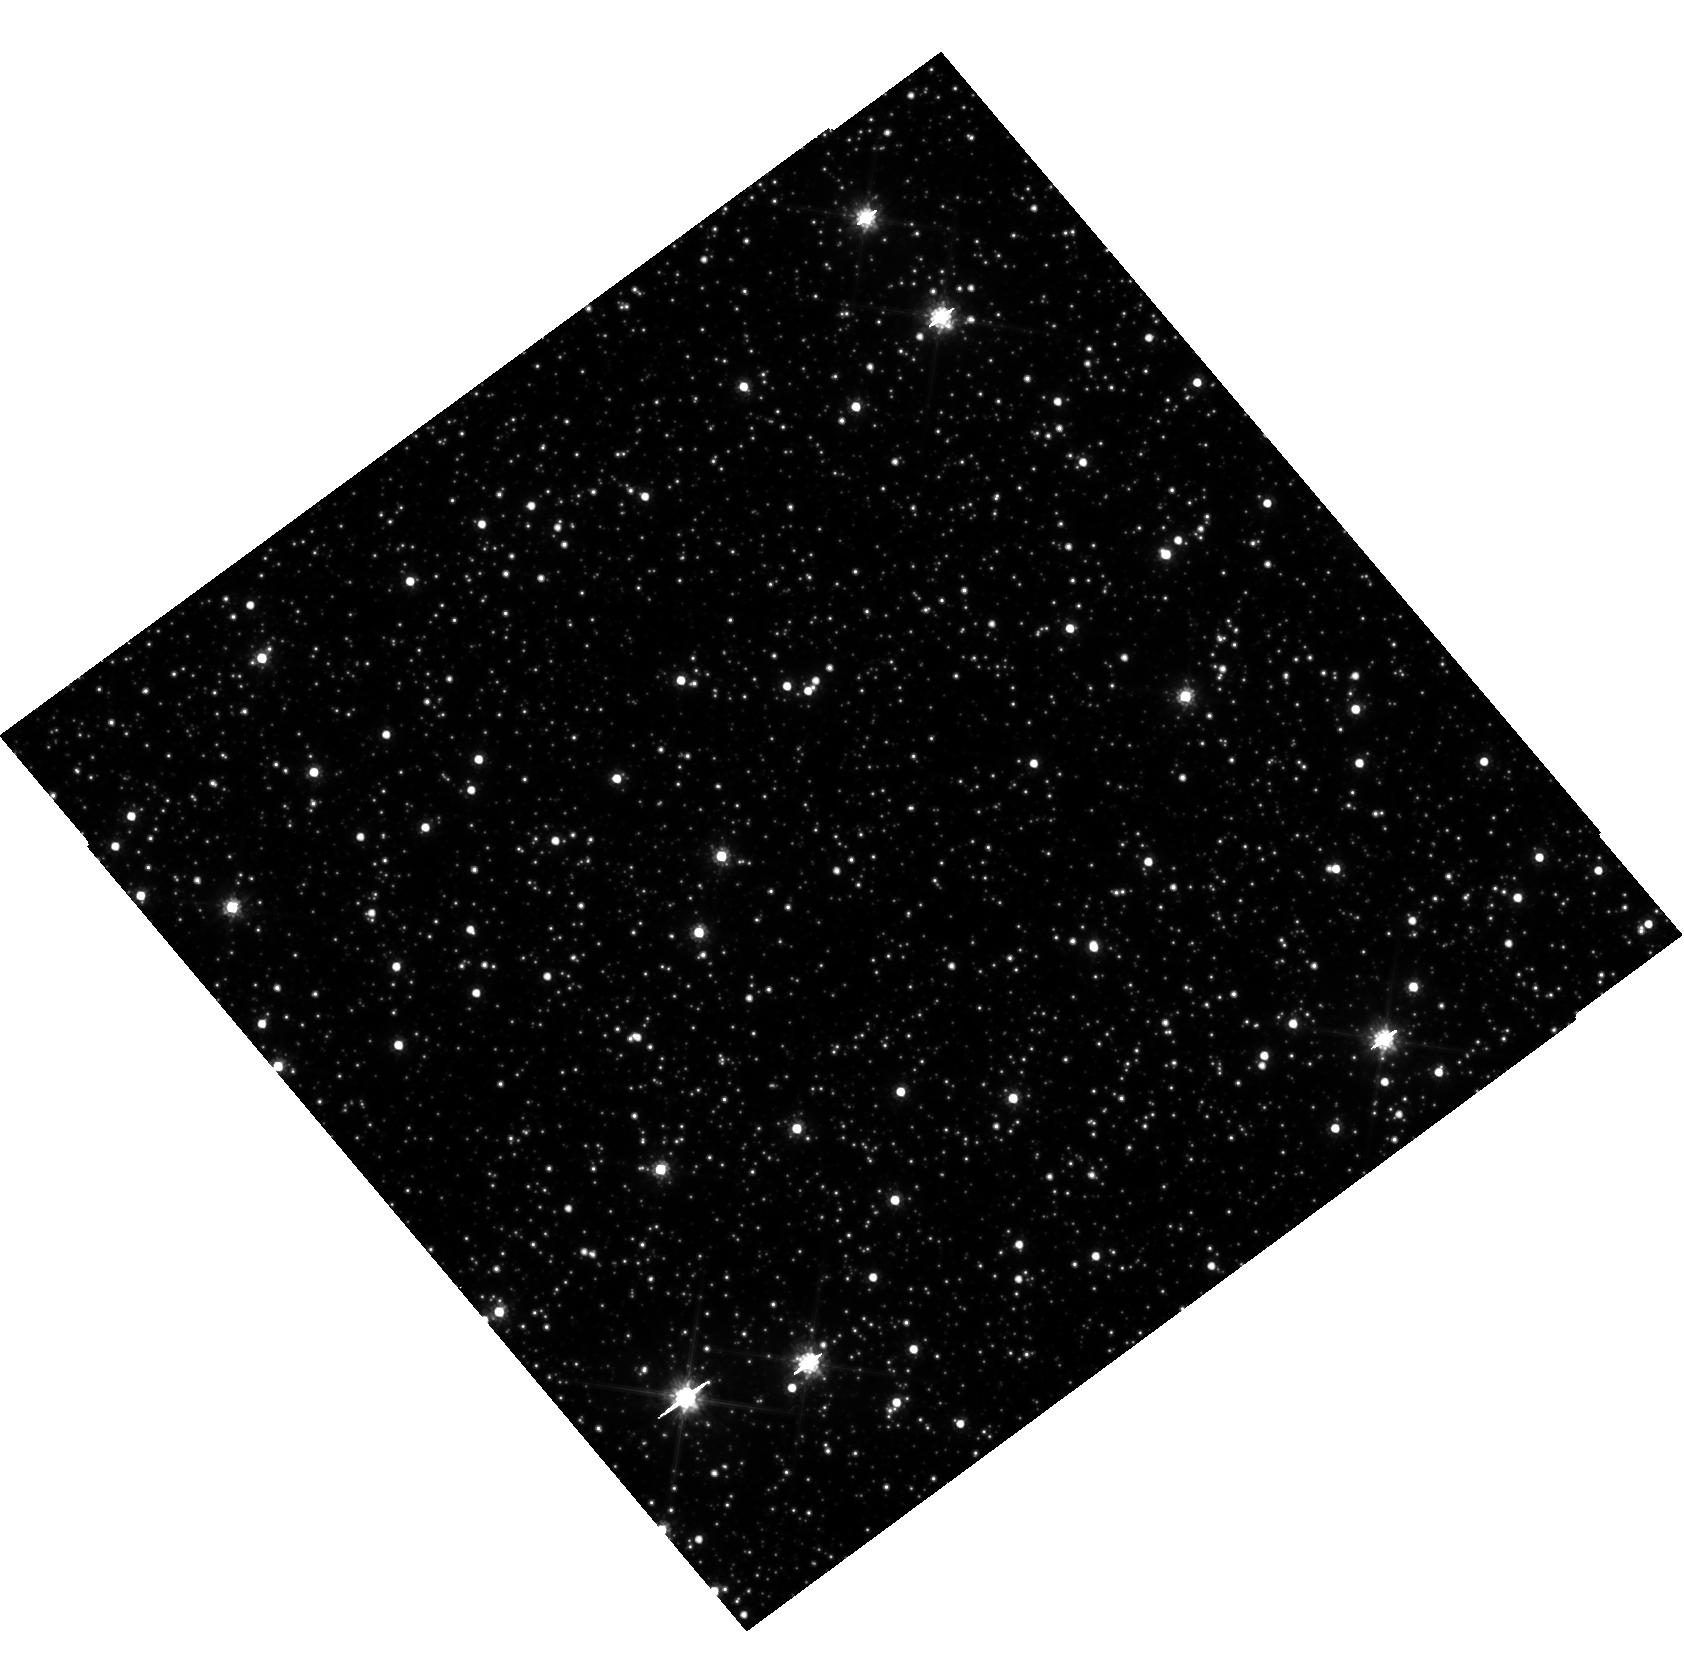
Target: OB241
Instrument: WFC3/UVIS
Filter: F814W
Exposure: 25 min
Observation ID: hst_15513_05_wfc3_uvis_f814w_idzi05

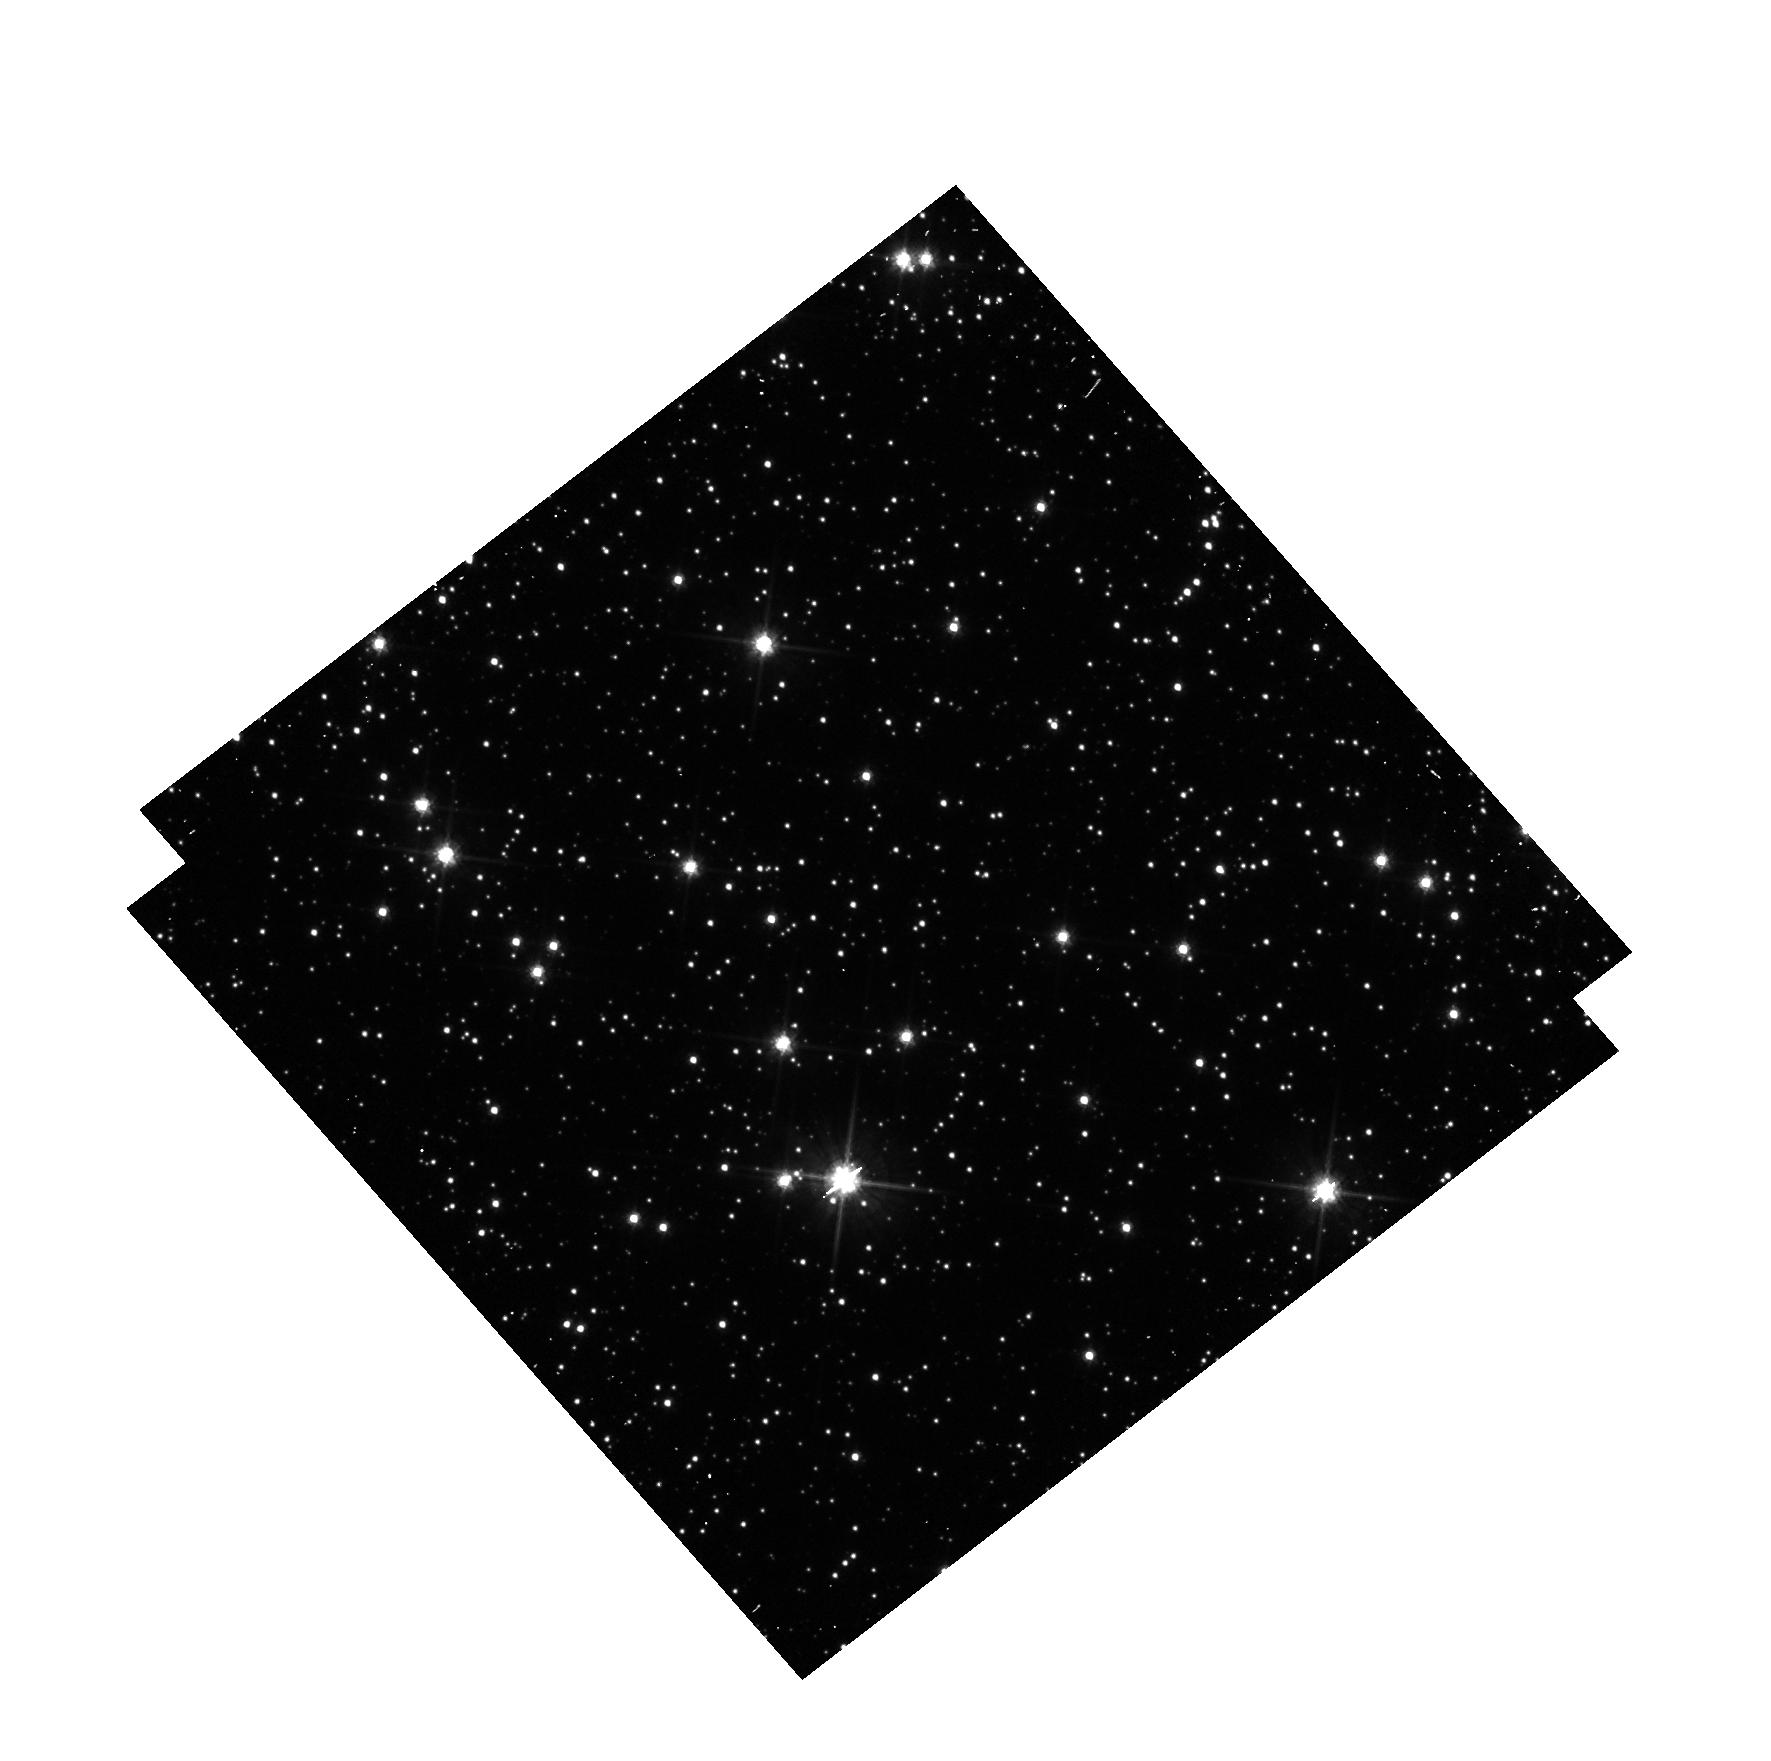
Target: OGLE-2019-BLG-1080
Instrument: WFC3/UVIS
Filter: F606W
Exposure: 3 min
Observation ID: hst_15513_07_wfc3_uvis_f606w_idzi07

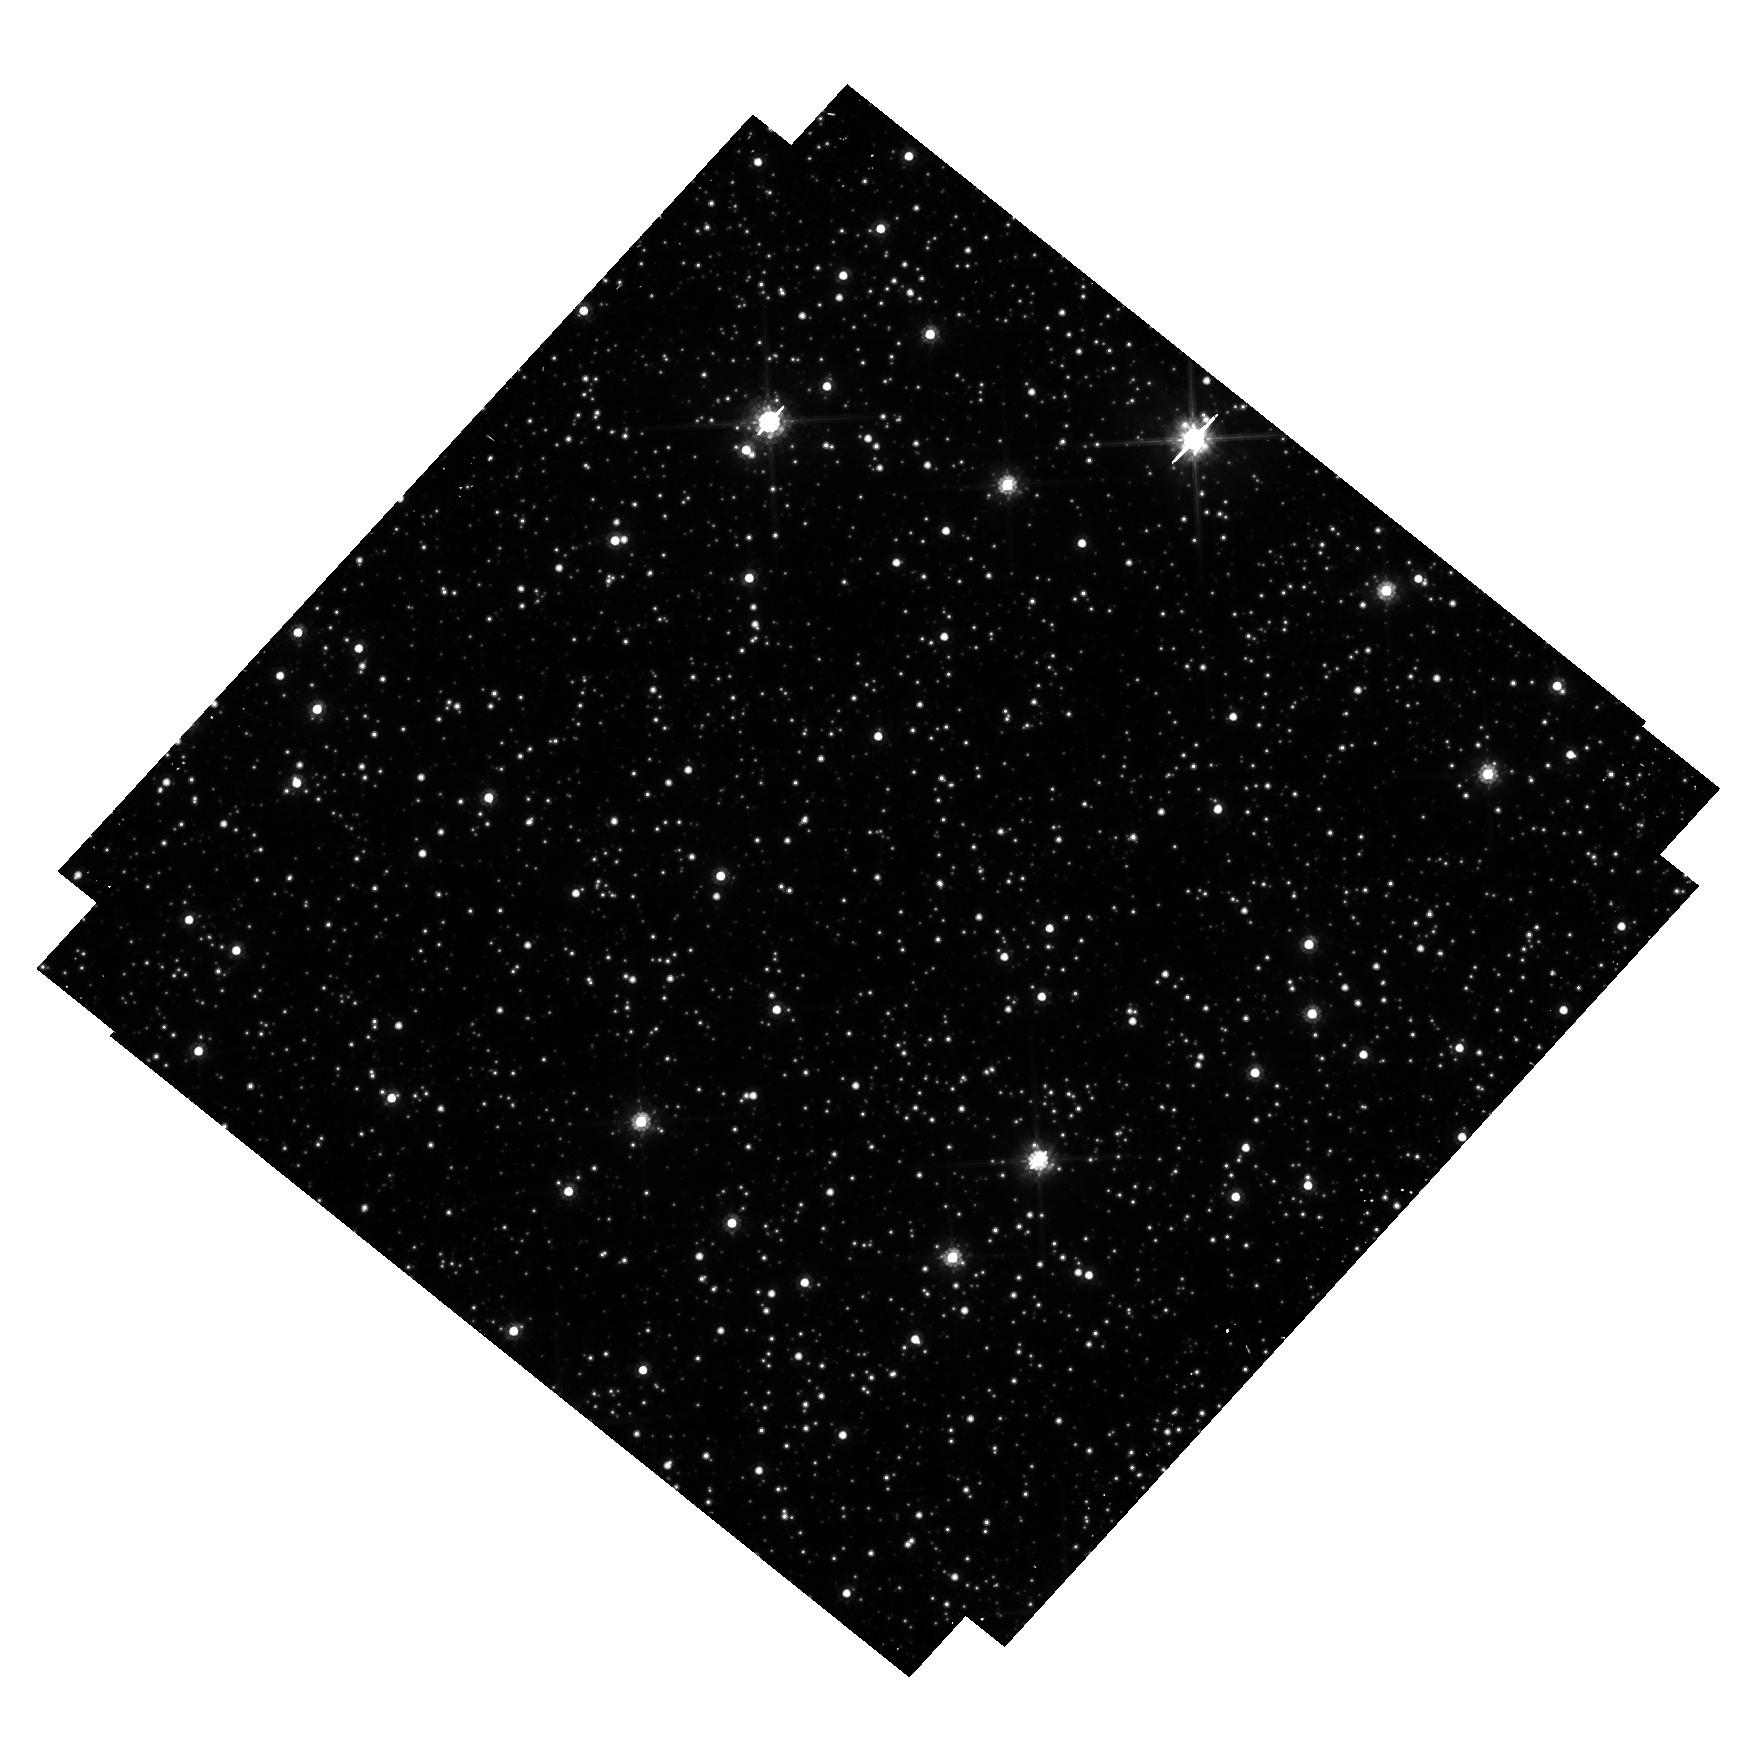
Target: OGLE-2017-BLG-0302
Instrument: WFC3/UVIS
Filter: F814W
Exposure: 38 min
Observation ID: hst_15513_03_wfc3_uvis_f814w_idzi03

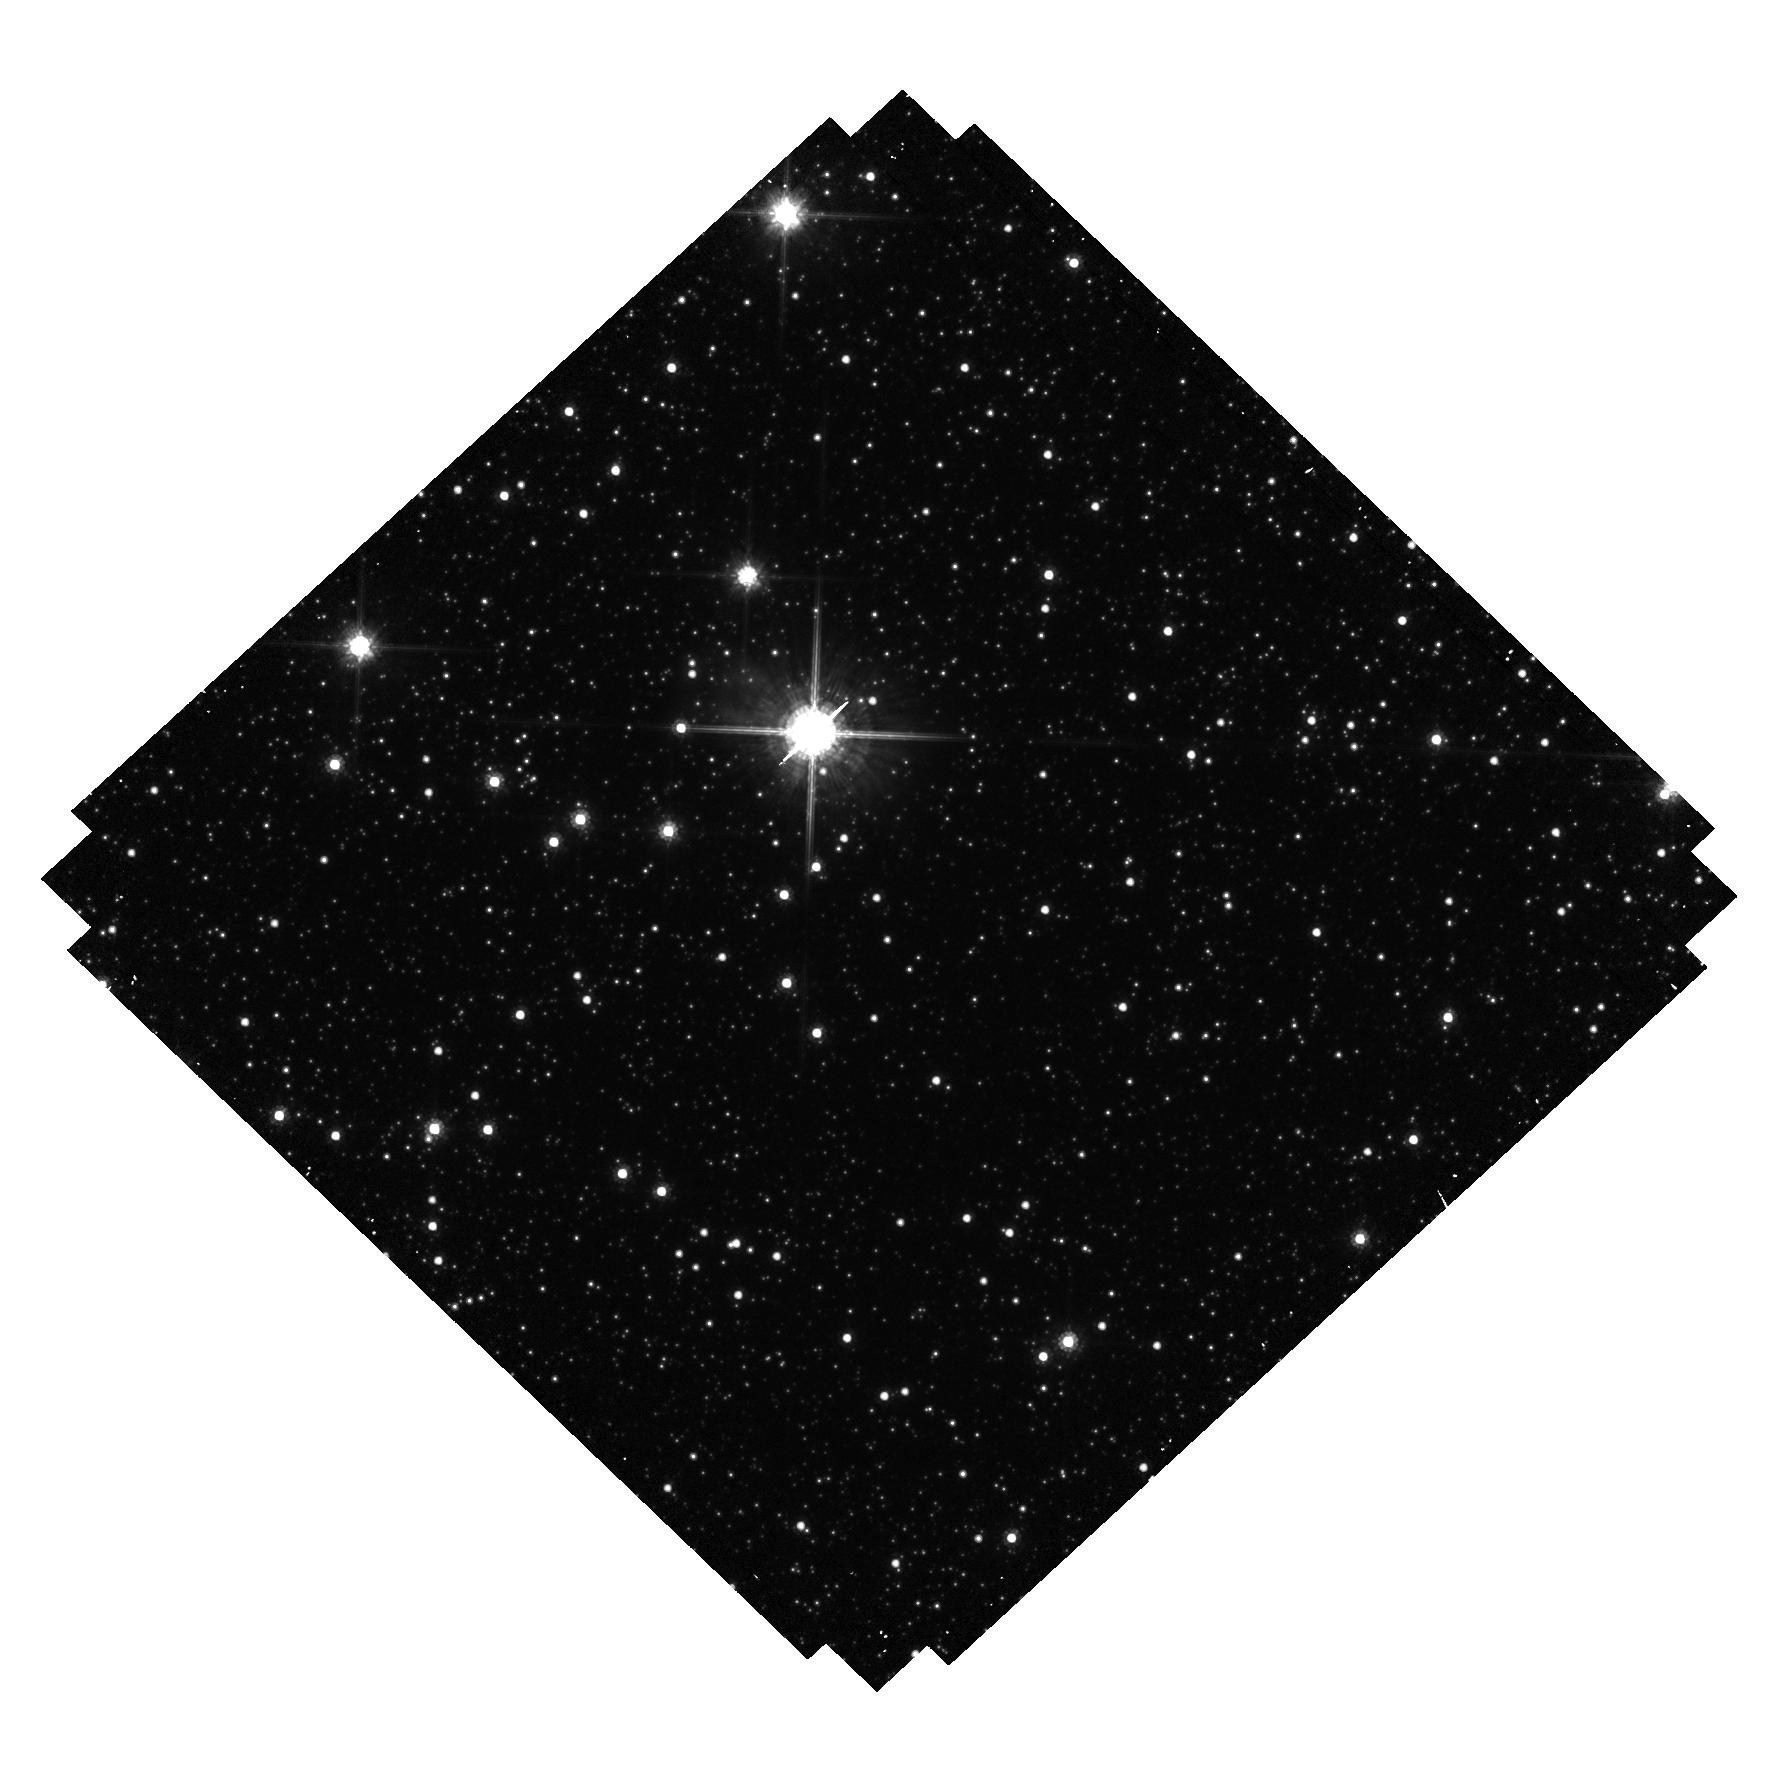
Target: OGLE-2019-BLG-1000
Instrument: WFC3/UVIS
Filter: F814W
Exposure: 26 min
Observation ID: hst_15513_61_wfc3_uvis_f814w_idzi61

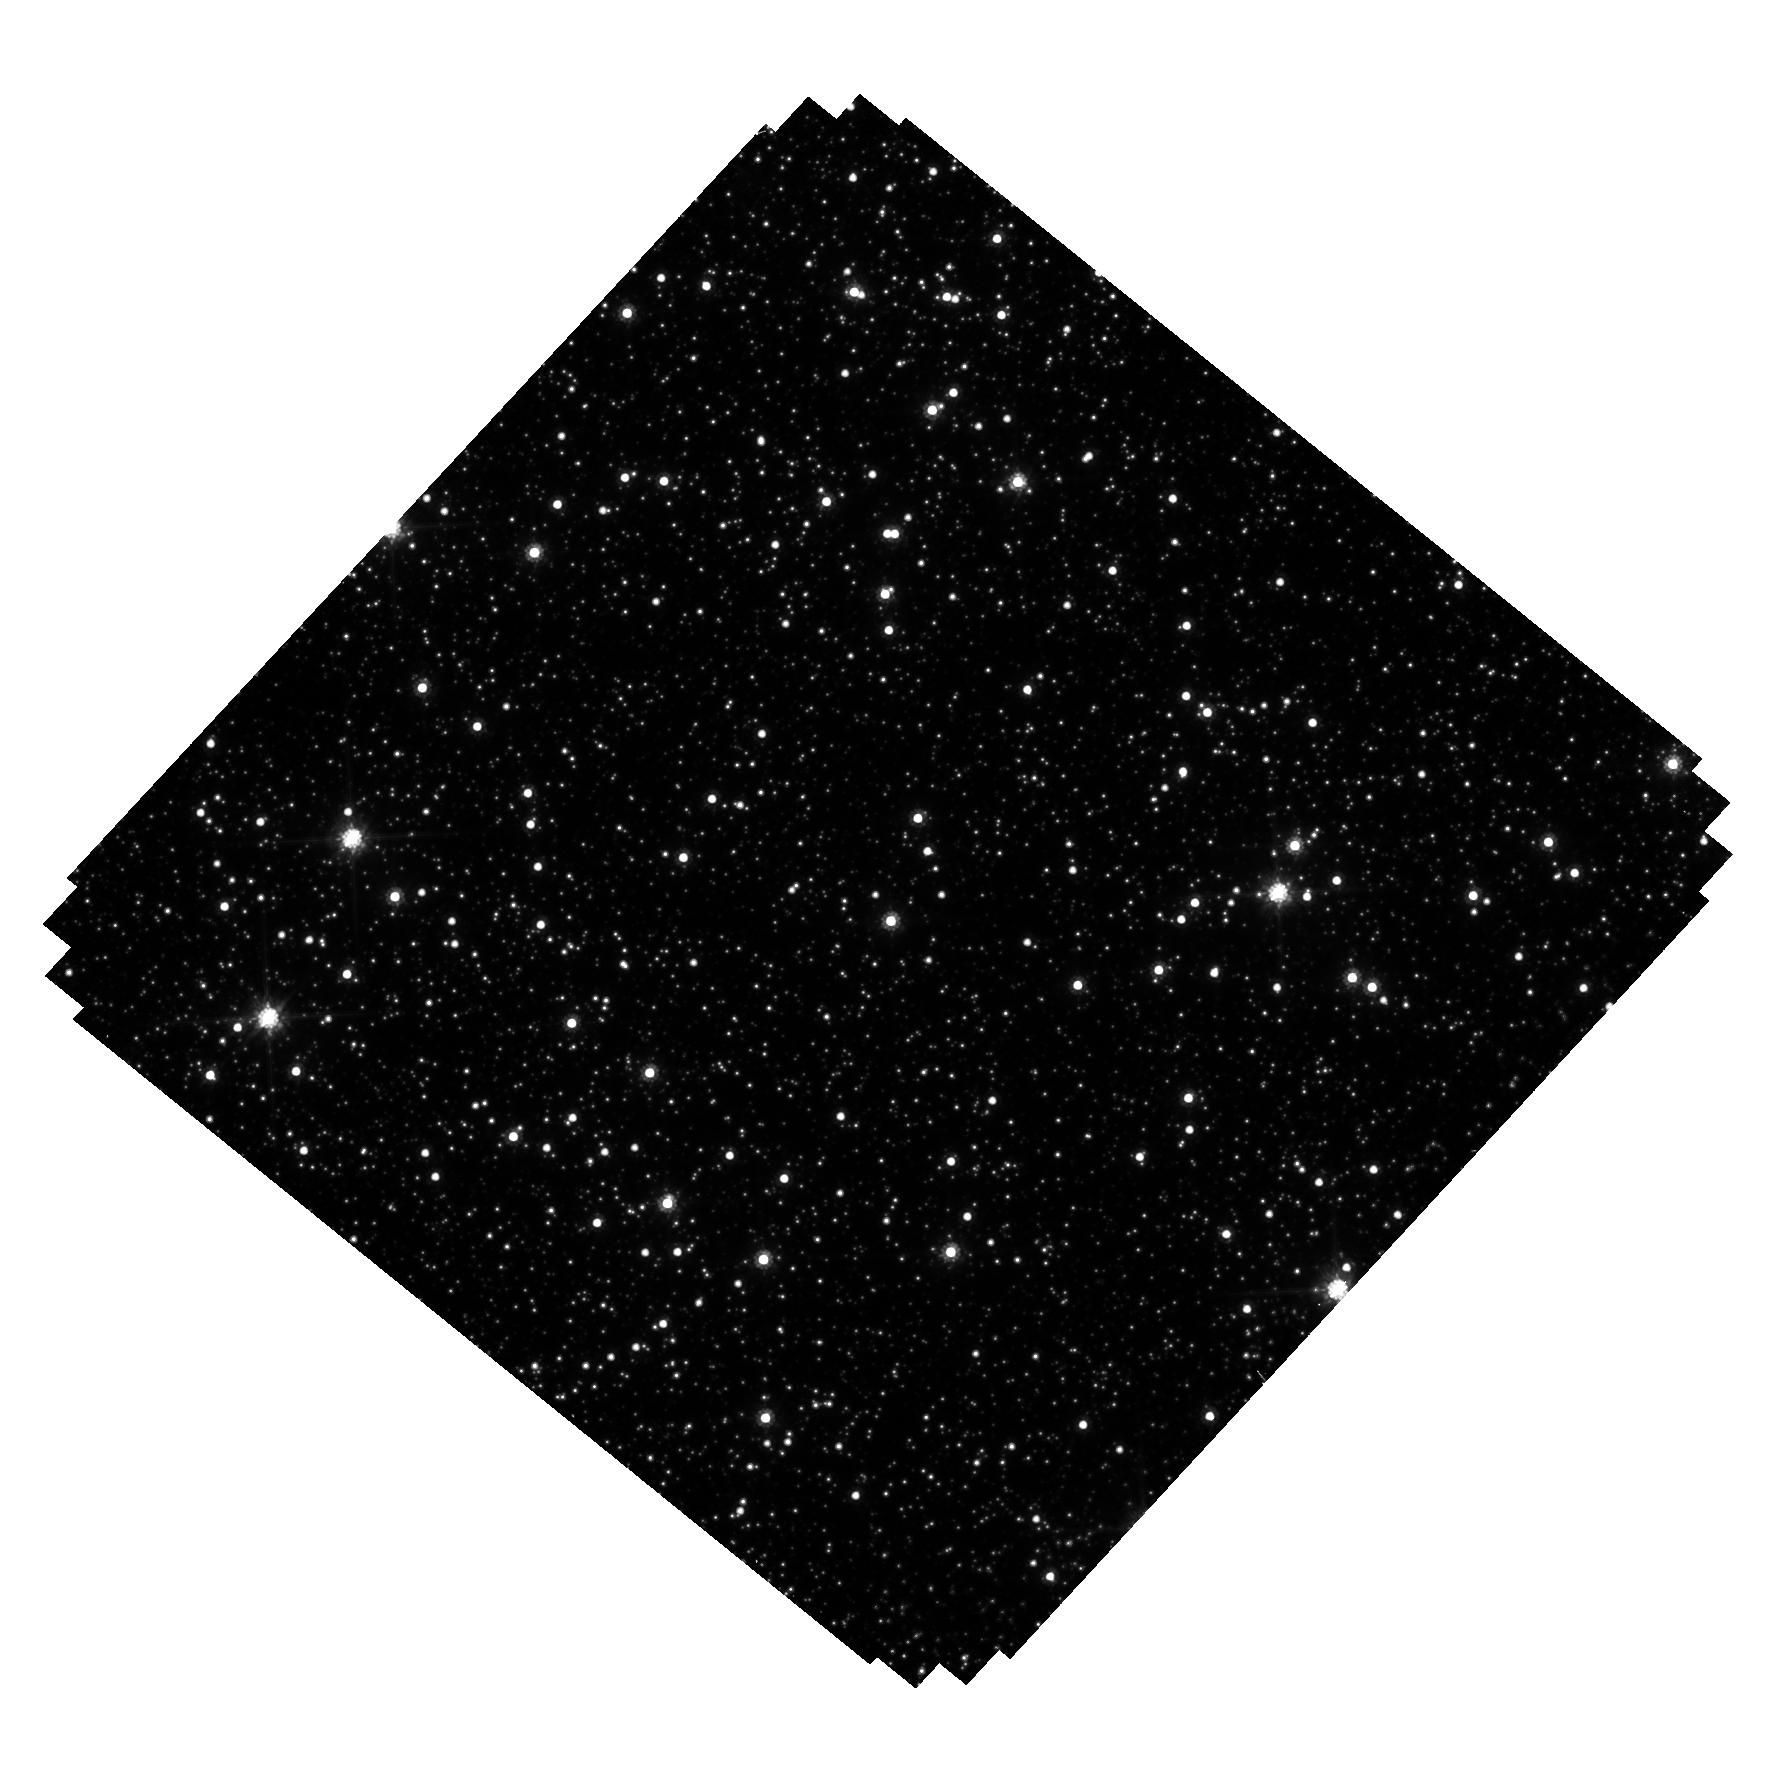
Target: OGLE-2017-BLG-328
Instrument: WFC3/UVIS
Filter: F814W
Exposure: 27 min
Observation ID: hst_15513_04_wfc3_uvis_f814w_idzi04

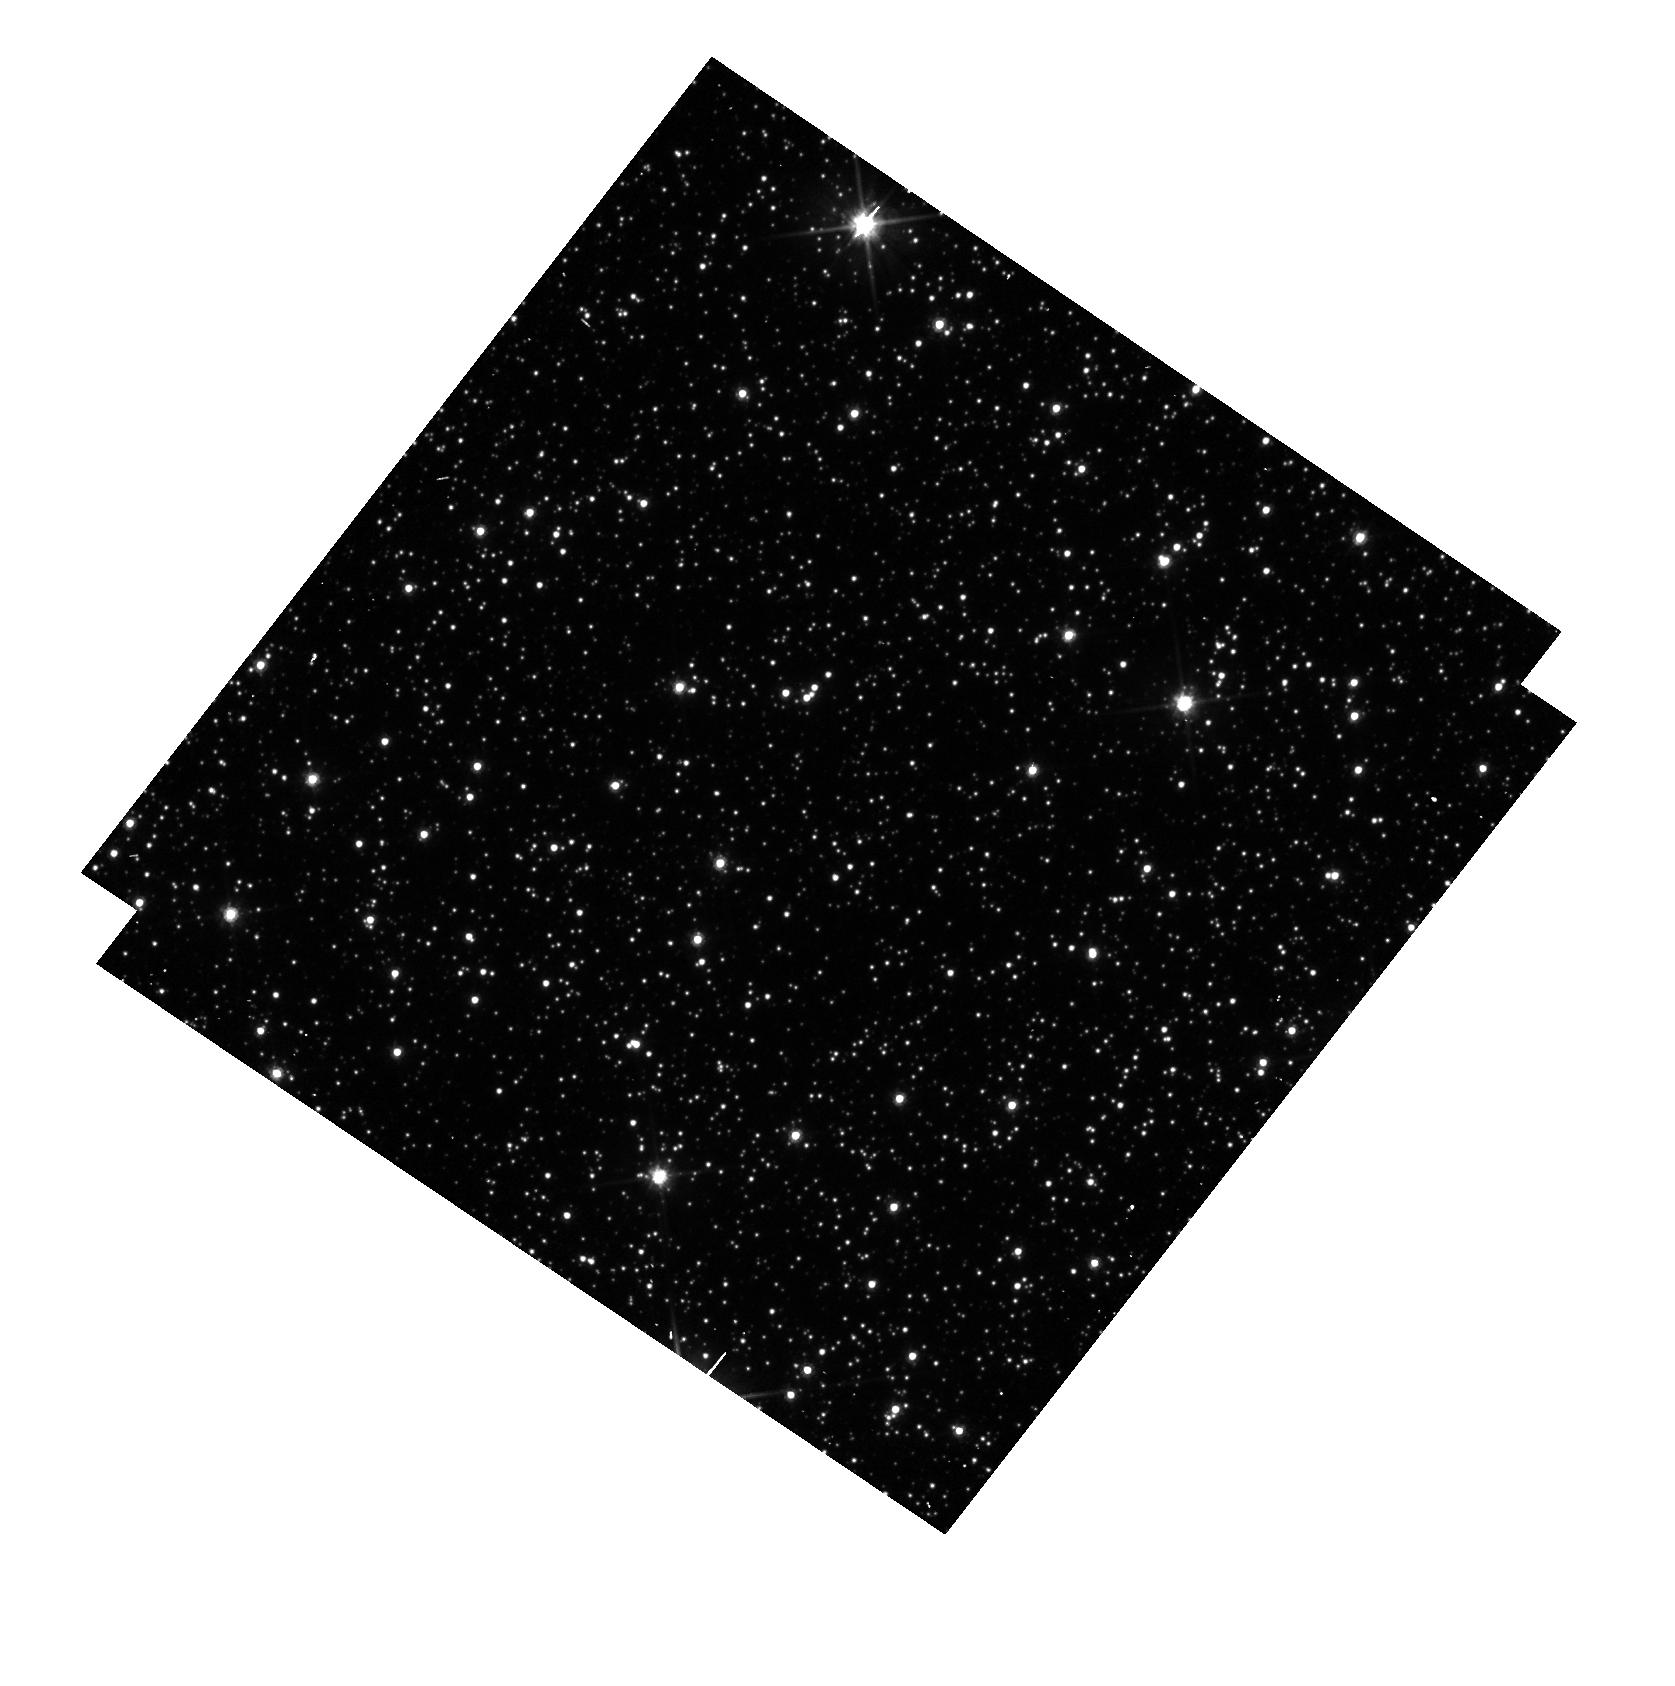
Target: OB241
Instrument: WFC3/UVIS
Filter: F606W
Exposure: 3 min
Observation ID: hst_15513_01_wfc3_uvis_f606w_idzi01

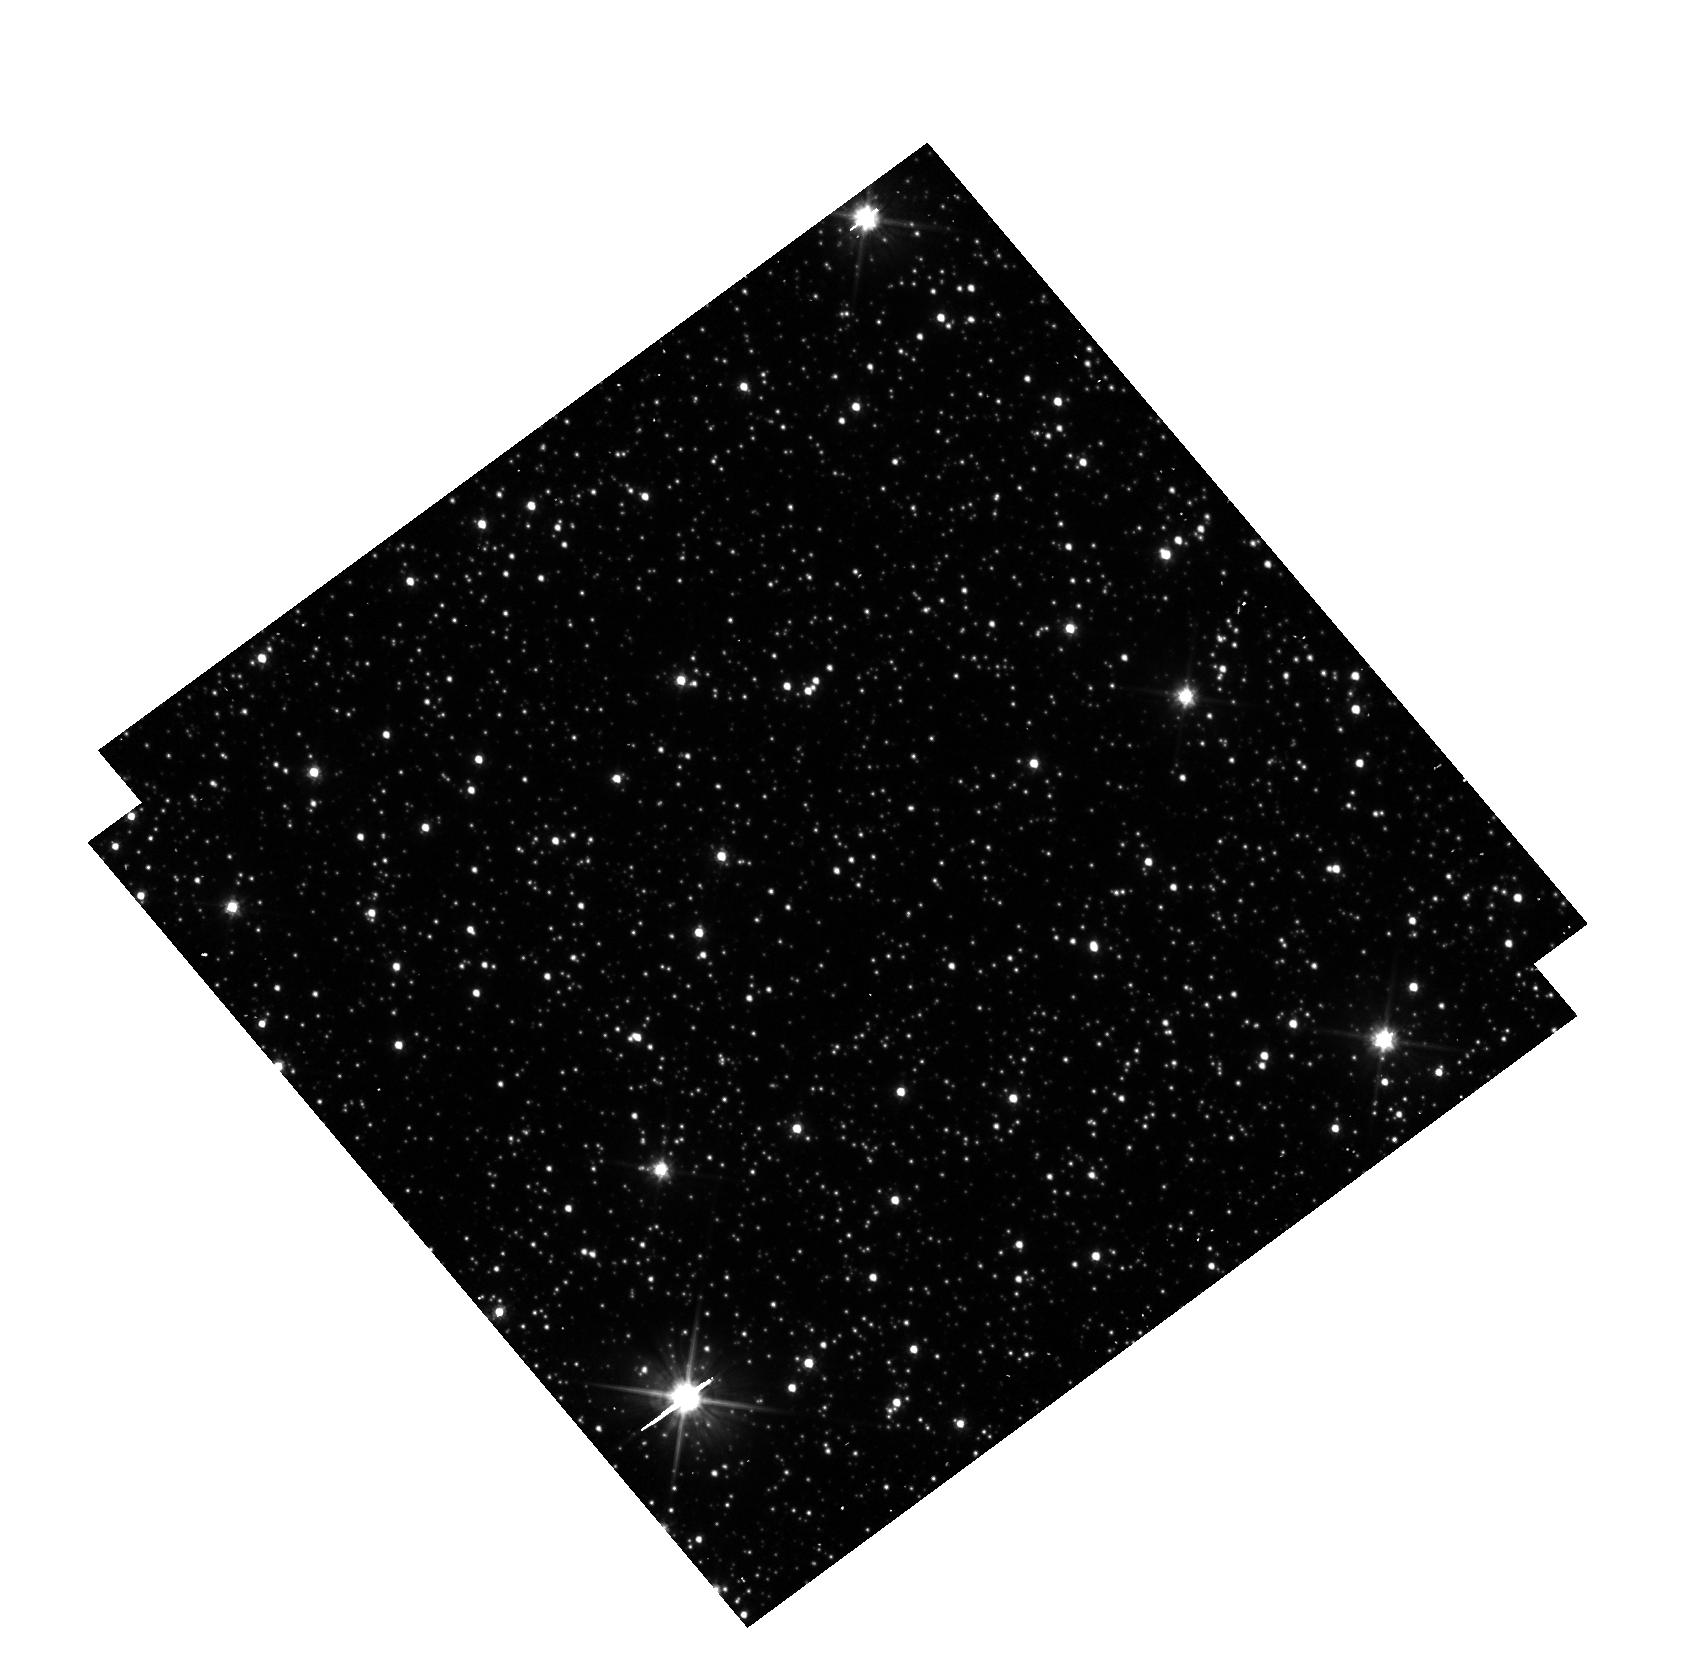
Target: OB241
Instrument: WFC3/UVIS
Filter: F606W
Exposure: 3 min
Observation ID: hst_15513_05_wfc3_uvis_f606w_idzi05

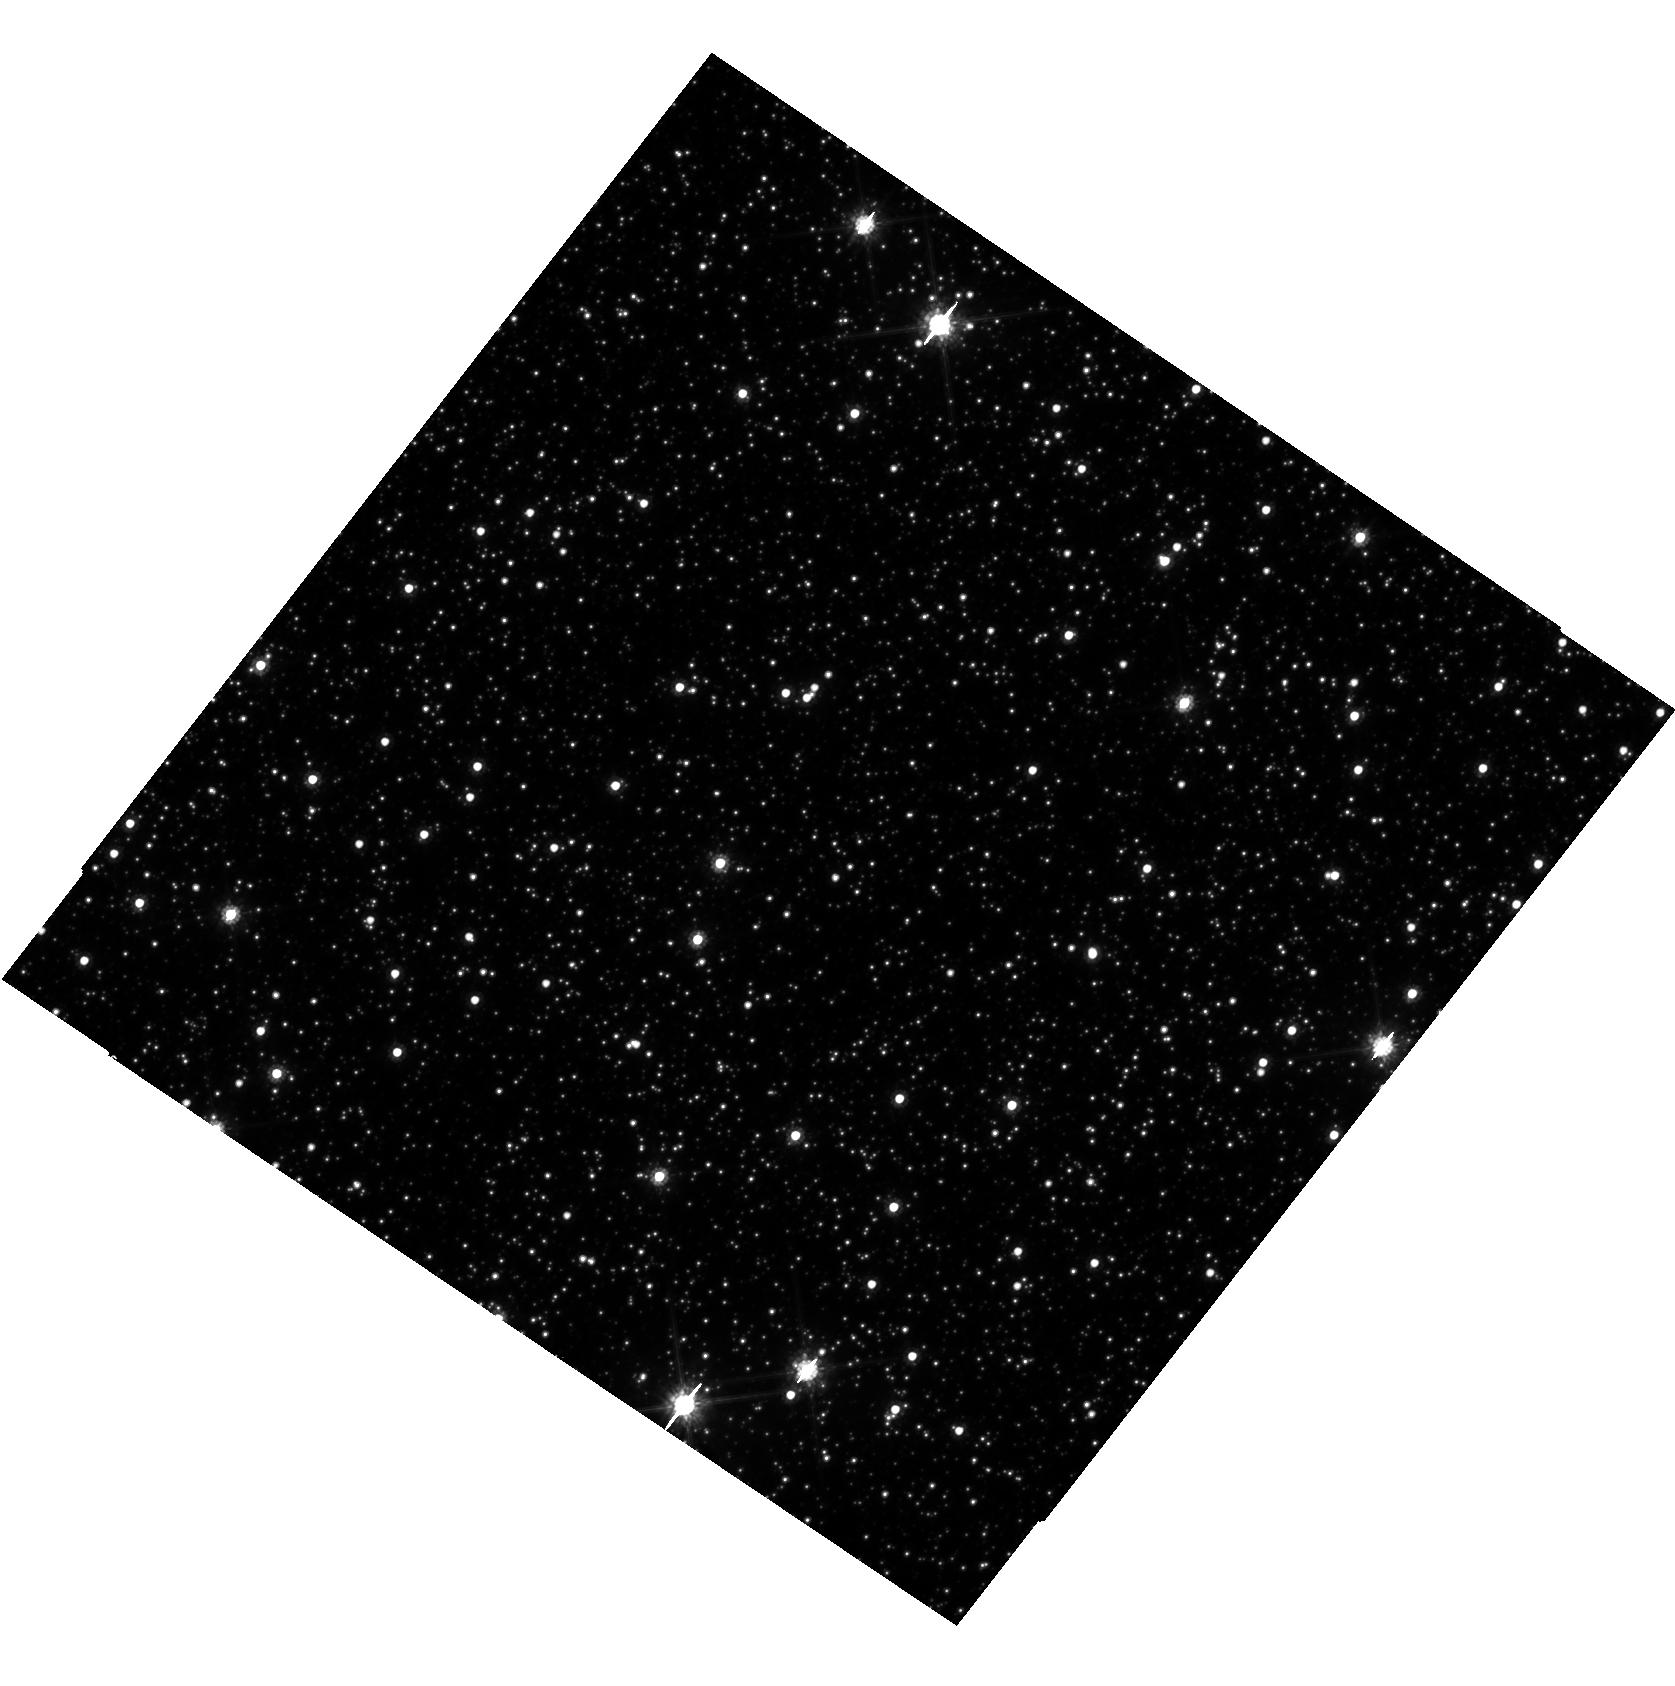
Target: OB241
Instrument: WFC3/UVIS
Filter: F814W
Exposure: 25 min
Observation ID: hst_15513_01_wfc3_uvis_f814w_idzi01

Detecting Isolated Black Holes through Astrometric Microlensing (PI: Sahu, Kailash C.)

A significant fraction of the mass of an old stellar population should be in the form of isolated black holes (BHs). Yet there has never been an unambiguous detection of a solitary BH. The only technique available to detect isolated BHs is astrometric microlensing--relativistic deflection of light from background stars. We have carried out 2 HST programs aimed at the first detection of isolated BHs through astrometric microlensing. Our first program was a multi-year program where we monitored 5 microlensing events with T>100 days in the Galactic bulge. We detected astometric deflections, but the inferered masses for all these events are <0.5 Msun, indicating that these lenses are low-mass stars with small relative proper motions. Our second program was a large multi-cycle program where we monitored ~3 million stars in the Galactic bulge for 3 years to simultaneously detect microlensing events and deterimne their astrometric shifts. We have detected a large number of microlensing events. However, once again, none of them show appreciable astrometric deflections indicative of massive BHs. Our results imply that either isolated BHs are more massive (>10 Msun), or T~100 day events are dominated by low-mass stars moving more slowly, or BHs are much rarer. BHs with mass > 10 Msun are expected to have T>300 days, and such very-long duration events are extremely unlikely to be caused by low-mass stars. Monitoring a few T>300-day events thus offers the last but most promising opportunity to detect isolated BHs, and distinguish between the above possibilities. After the recent upgrades, OGLE detects six T>300 days events each year, here we propose to monitor 4 such events.